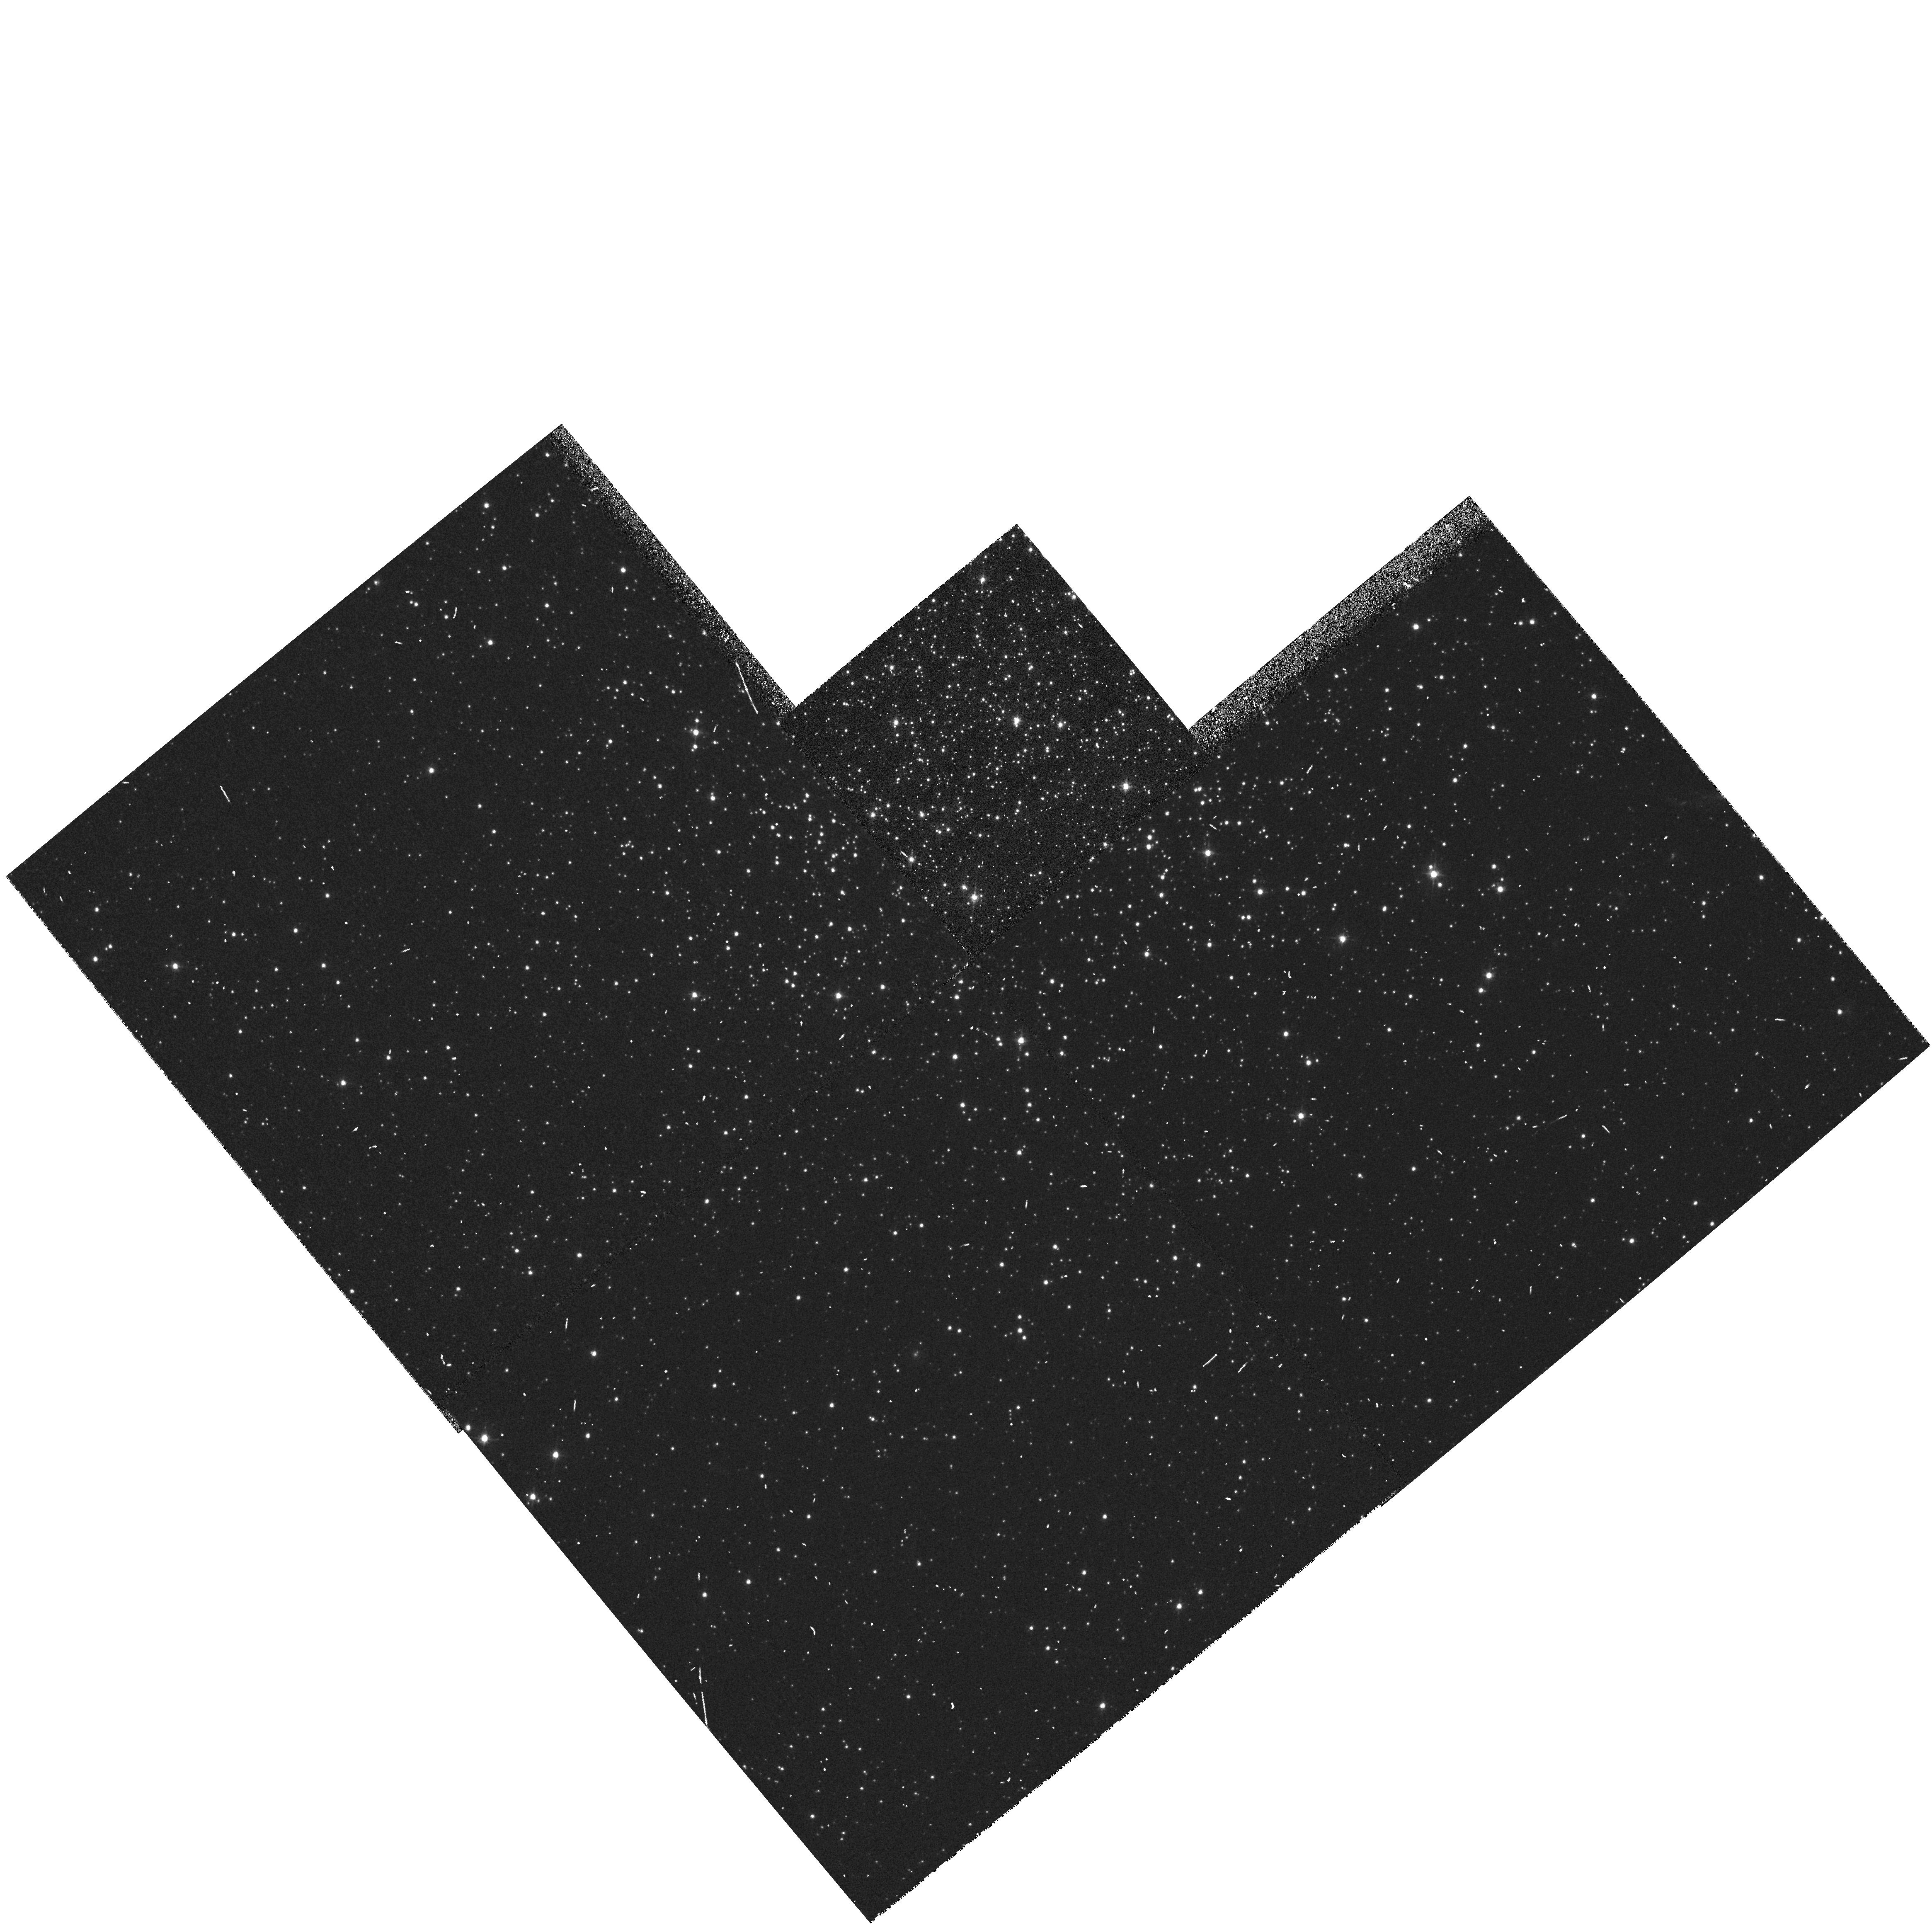
Target: NGC152. Instrument: WFPC2/PC. Filter: F555W. Exposure: 3 min. Observation ID: hst_5475_07_wfpc2_pc_f555w_u26m07

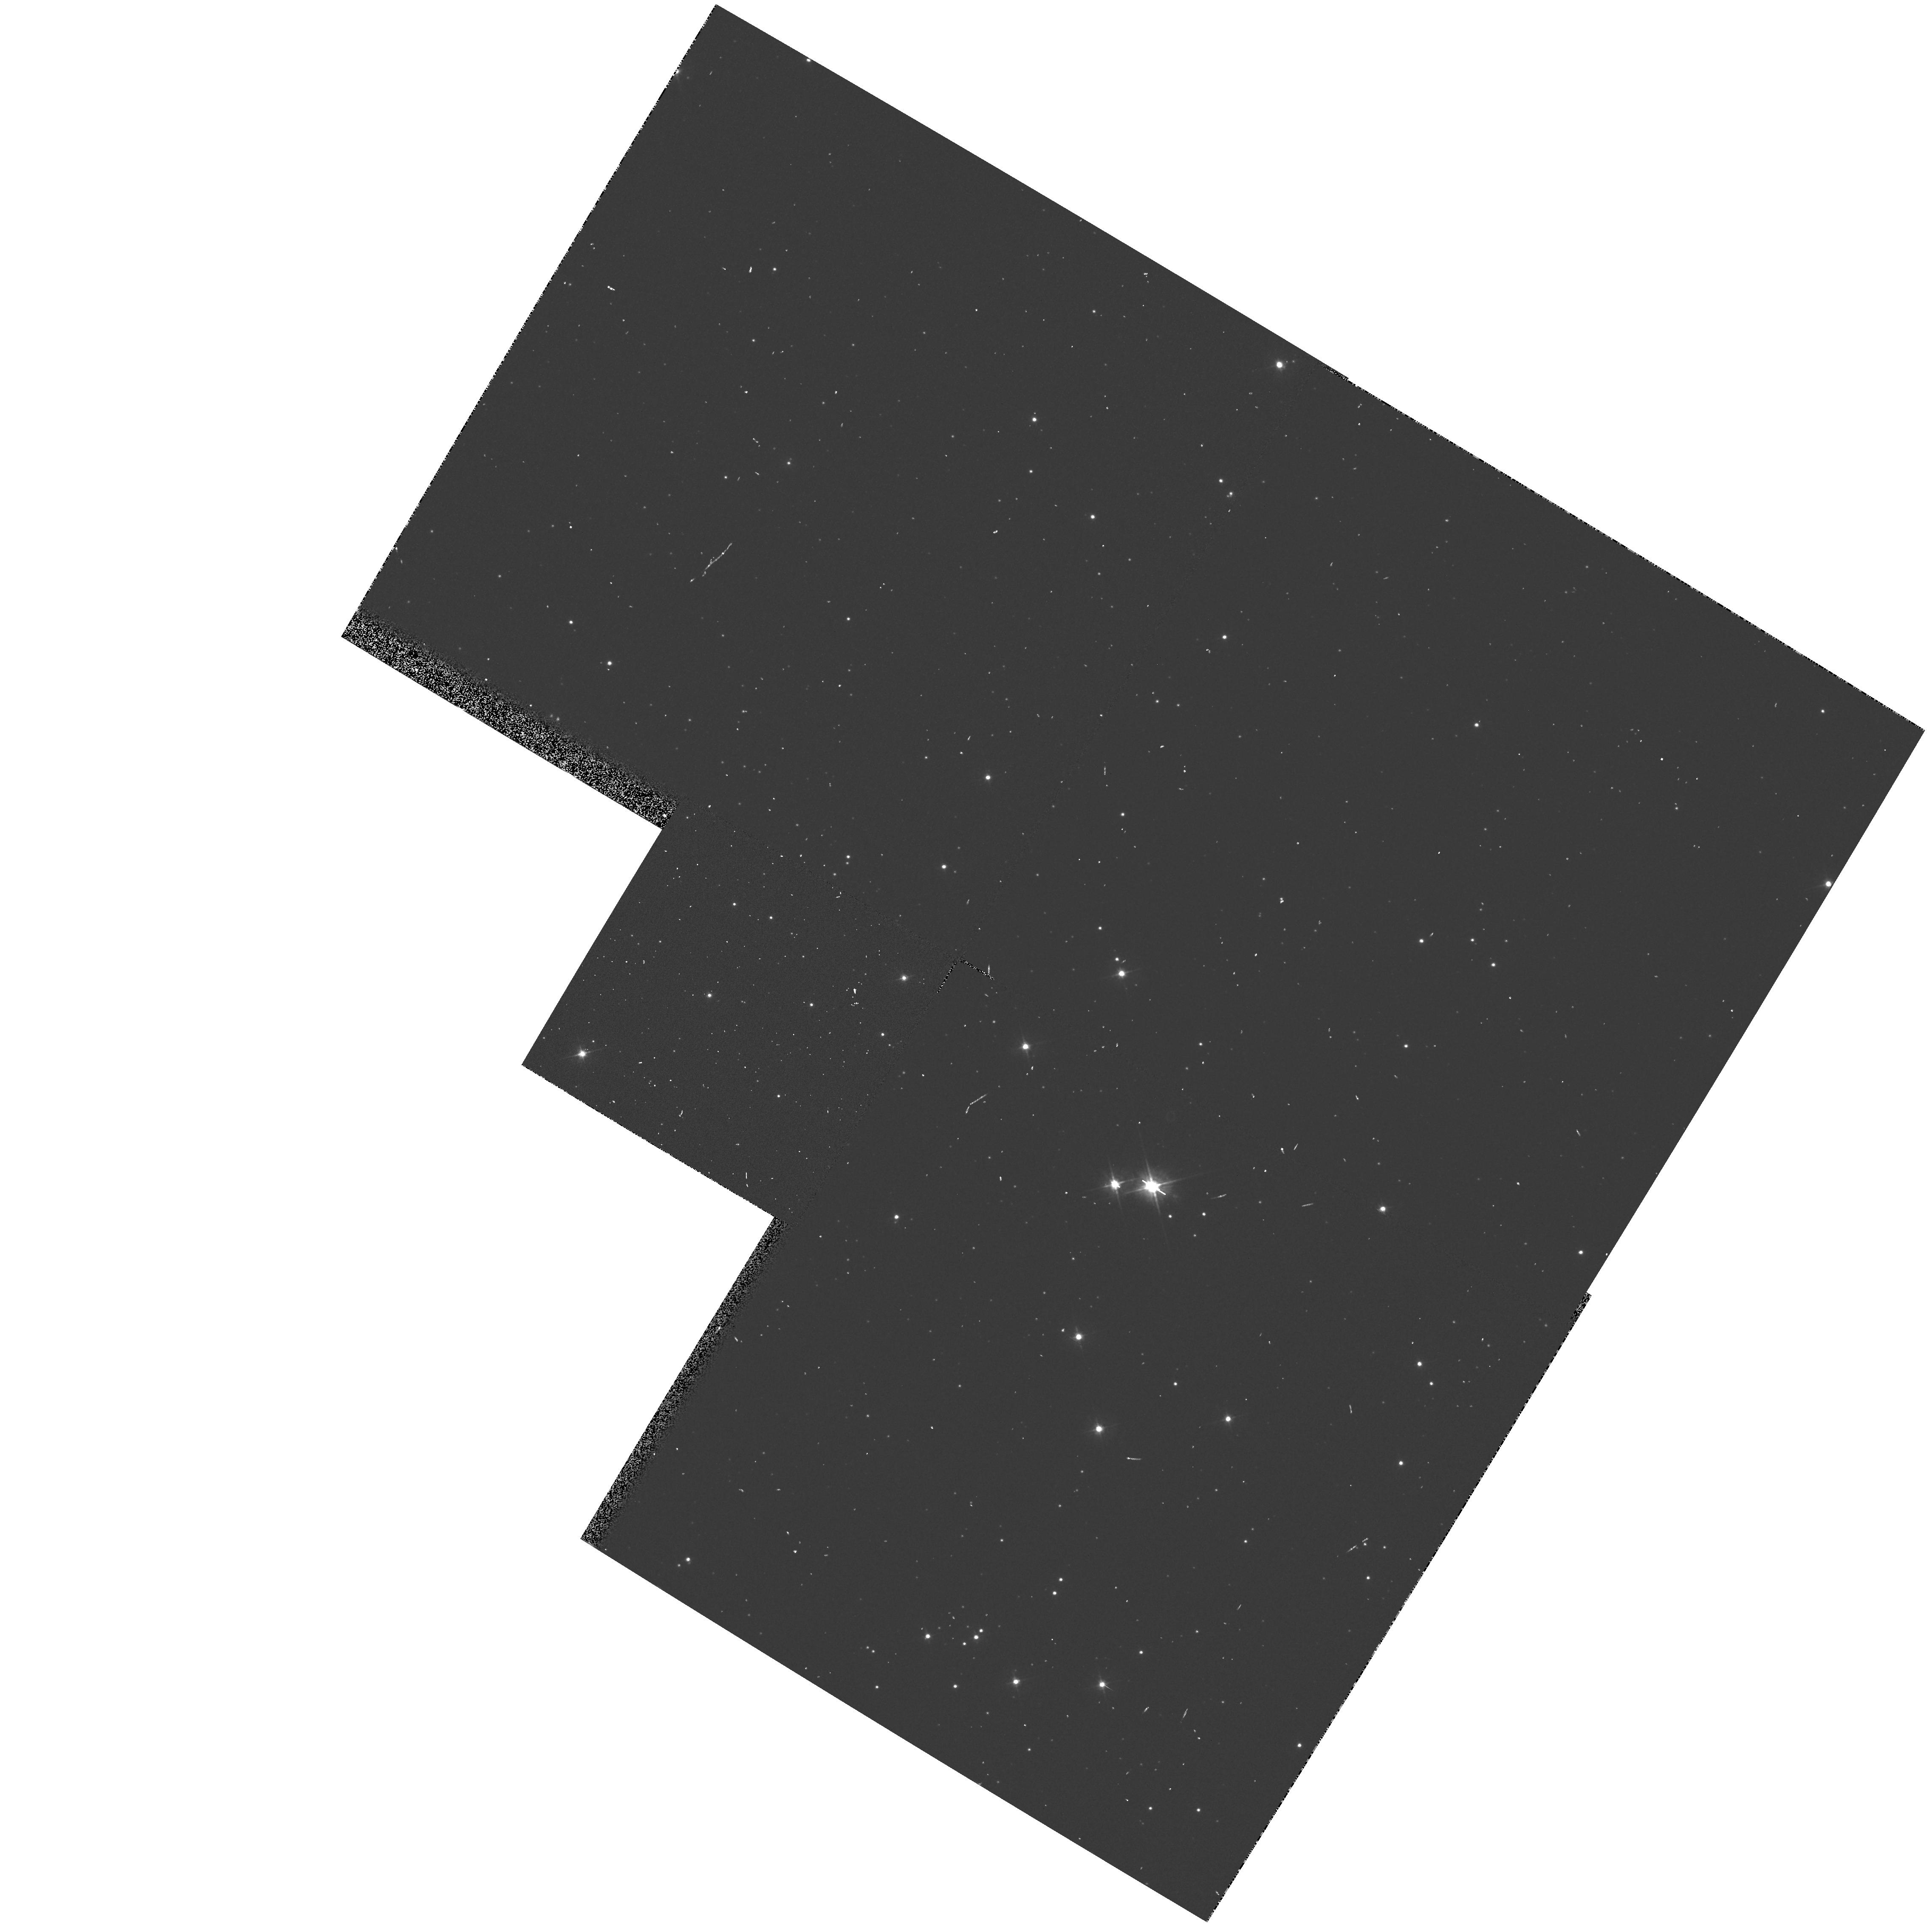
Target: NGC465. Instrument: WFPC2/PC. Filter: F450W. Exposure: 1 min. Observation ID: hst_5475_0c_wfpc2_pc_f450w_u26m0c

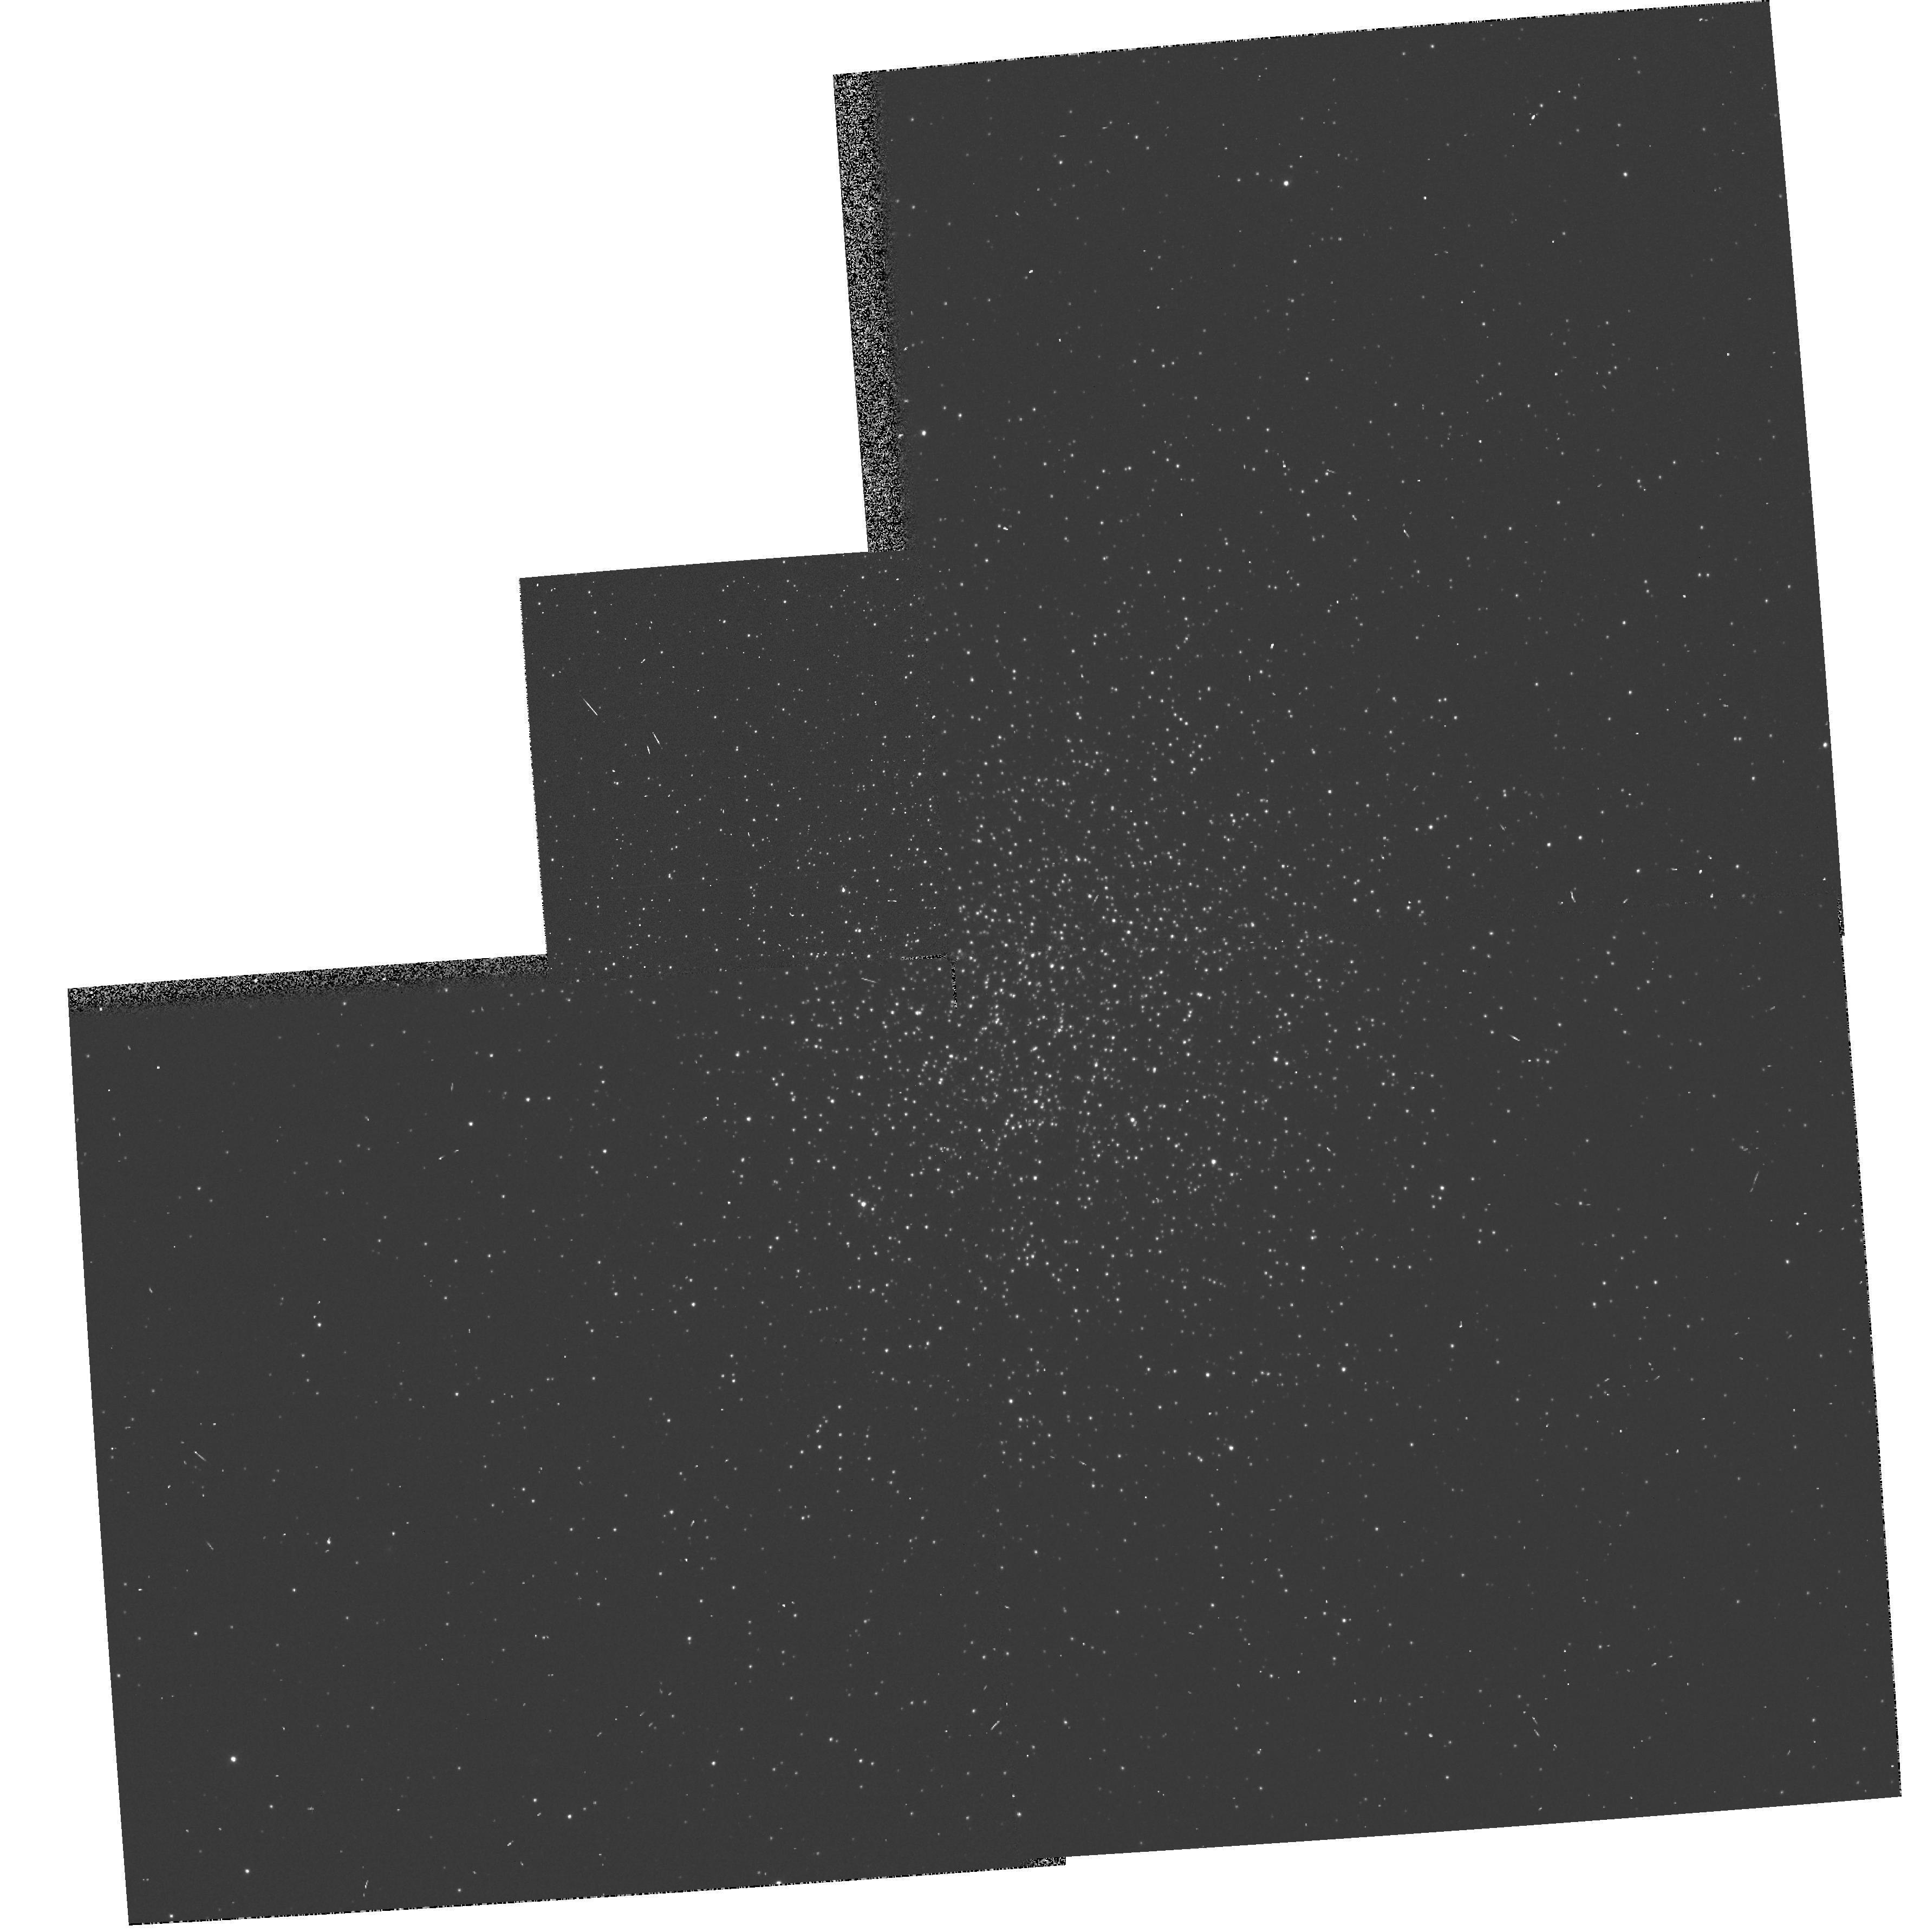
Target: NGC1831. Instrument: WFPC2/PC. Filter: F450W. Exposure: 1 min. Observation ID: hst_5475_10_wfpc2_pc_f450w_u26m10

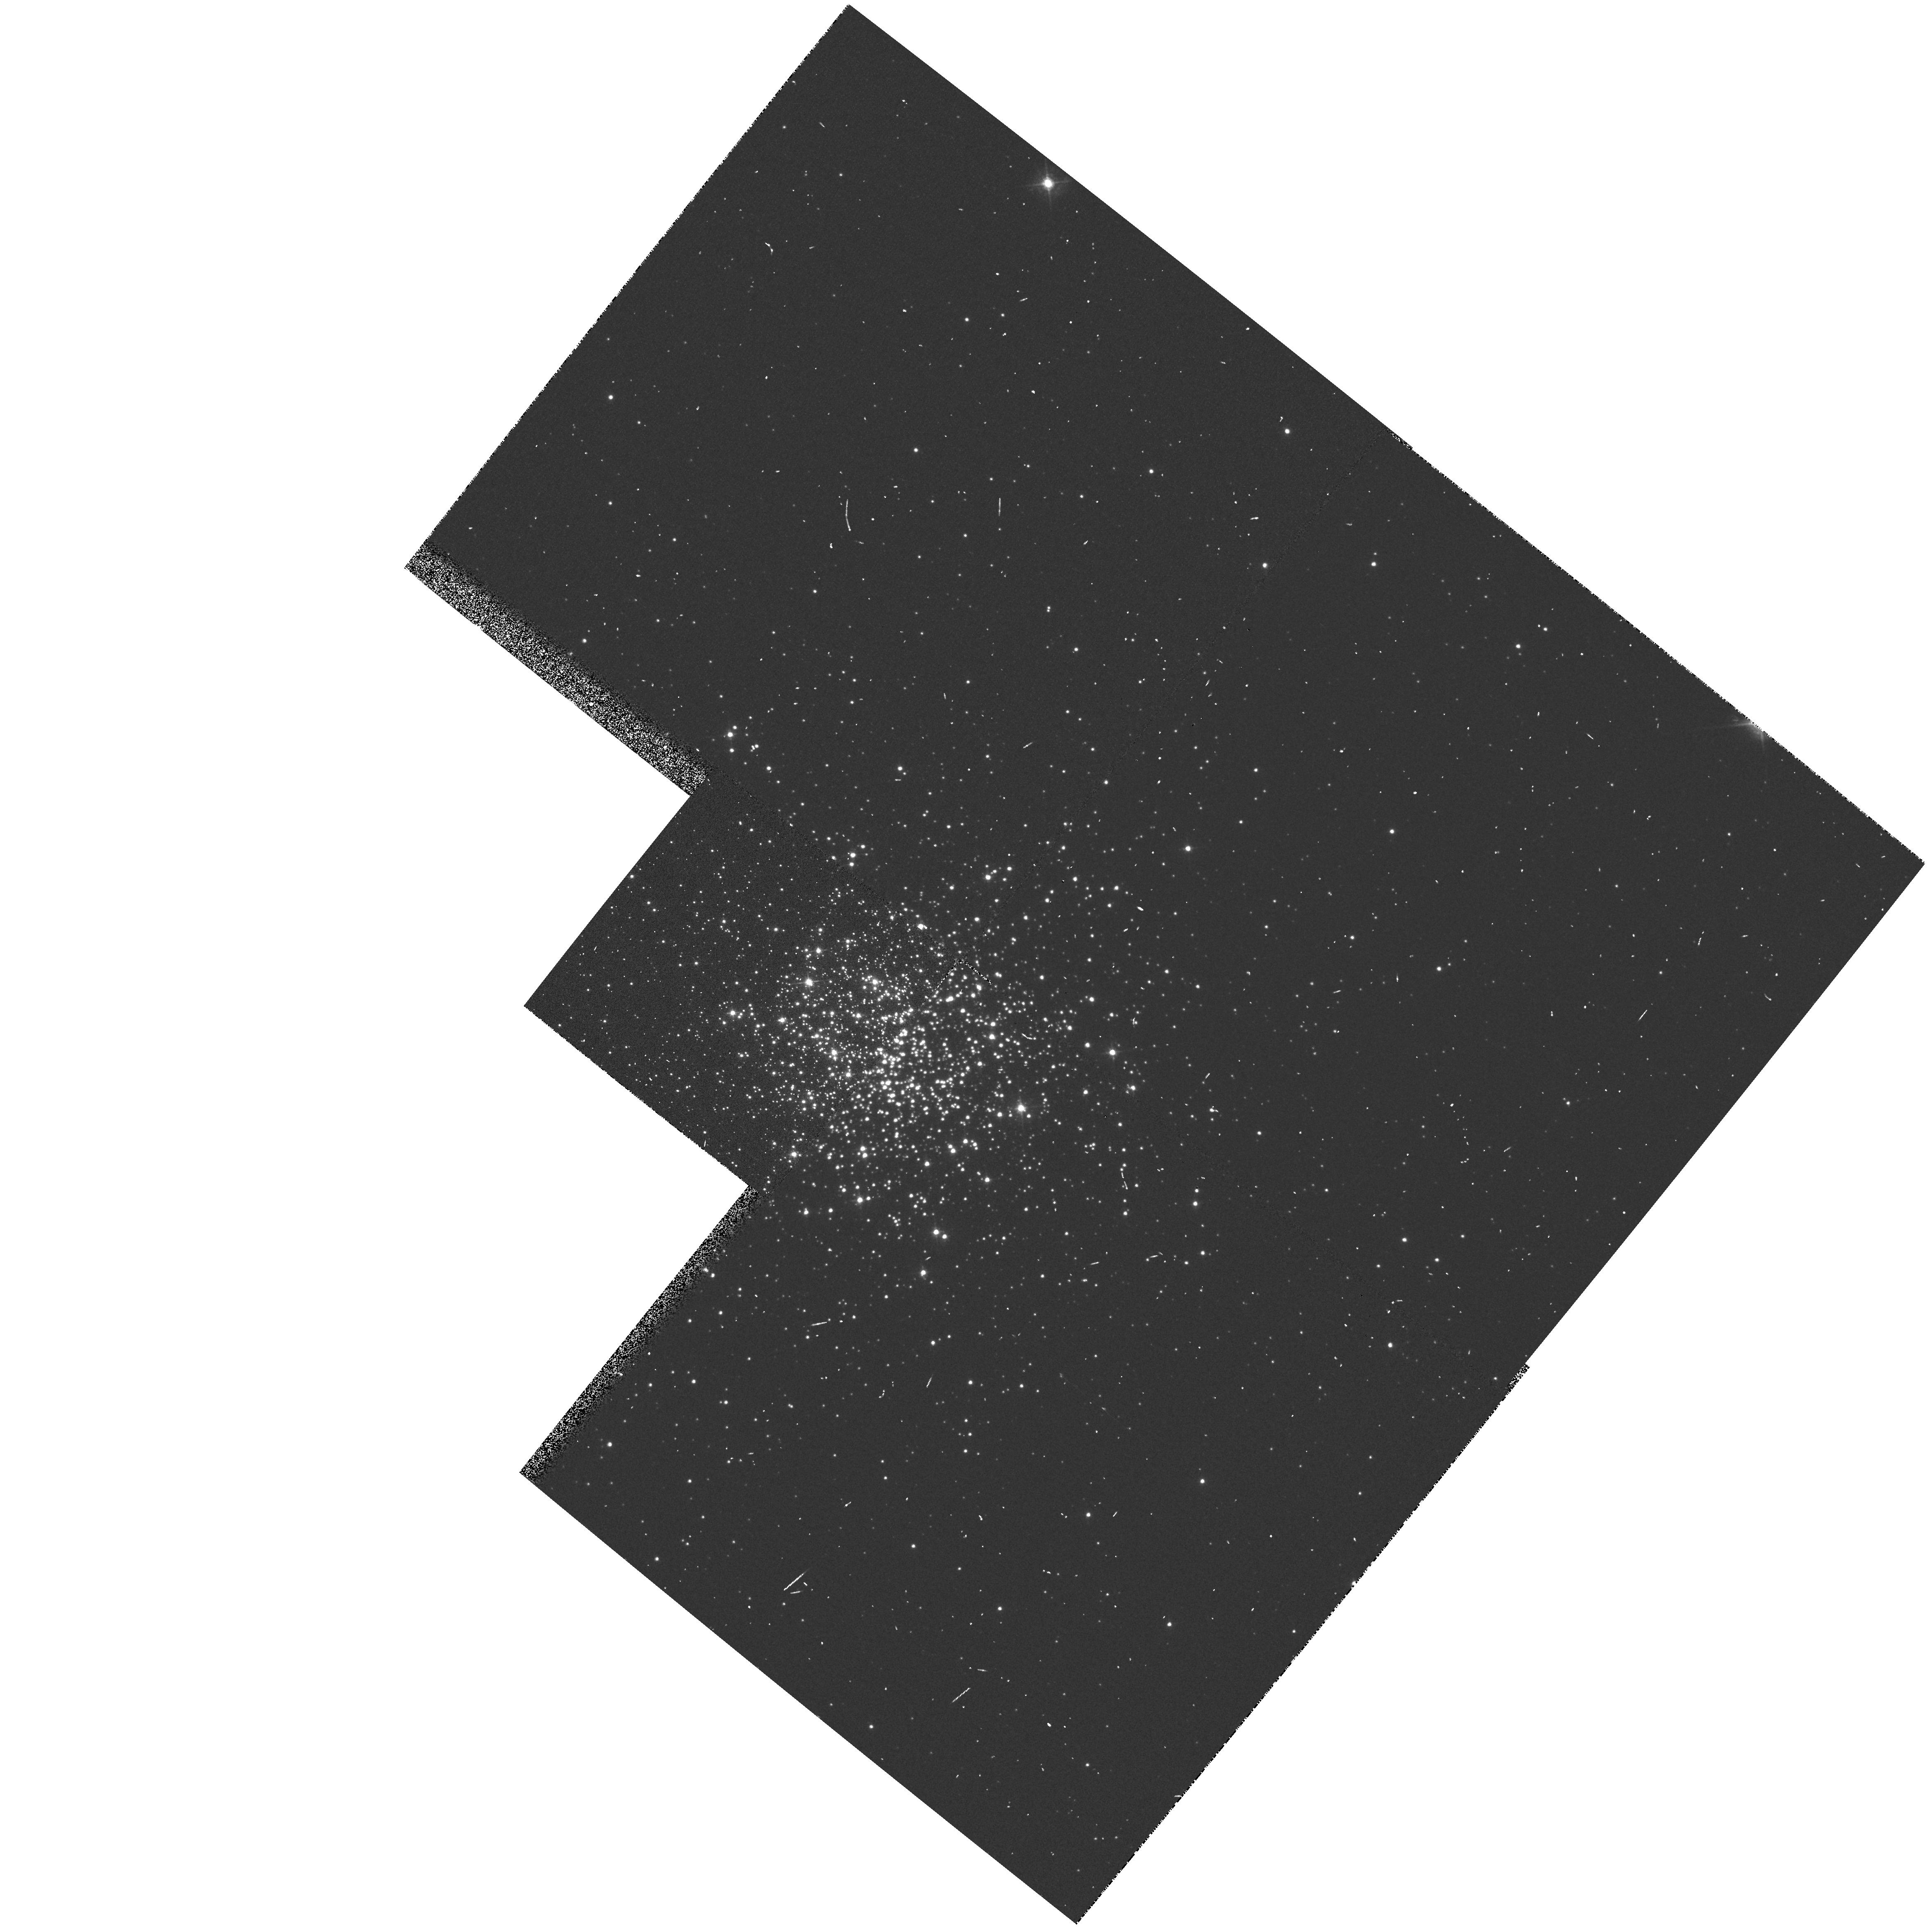
Target: NGC2157. Instrument: WFPC2/PC. Filter: F450W. Exposure: 1 min. Observation ID: hst_5475_19_wfpc2_pc_f450w_u26m19

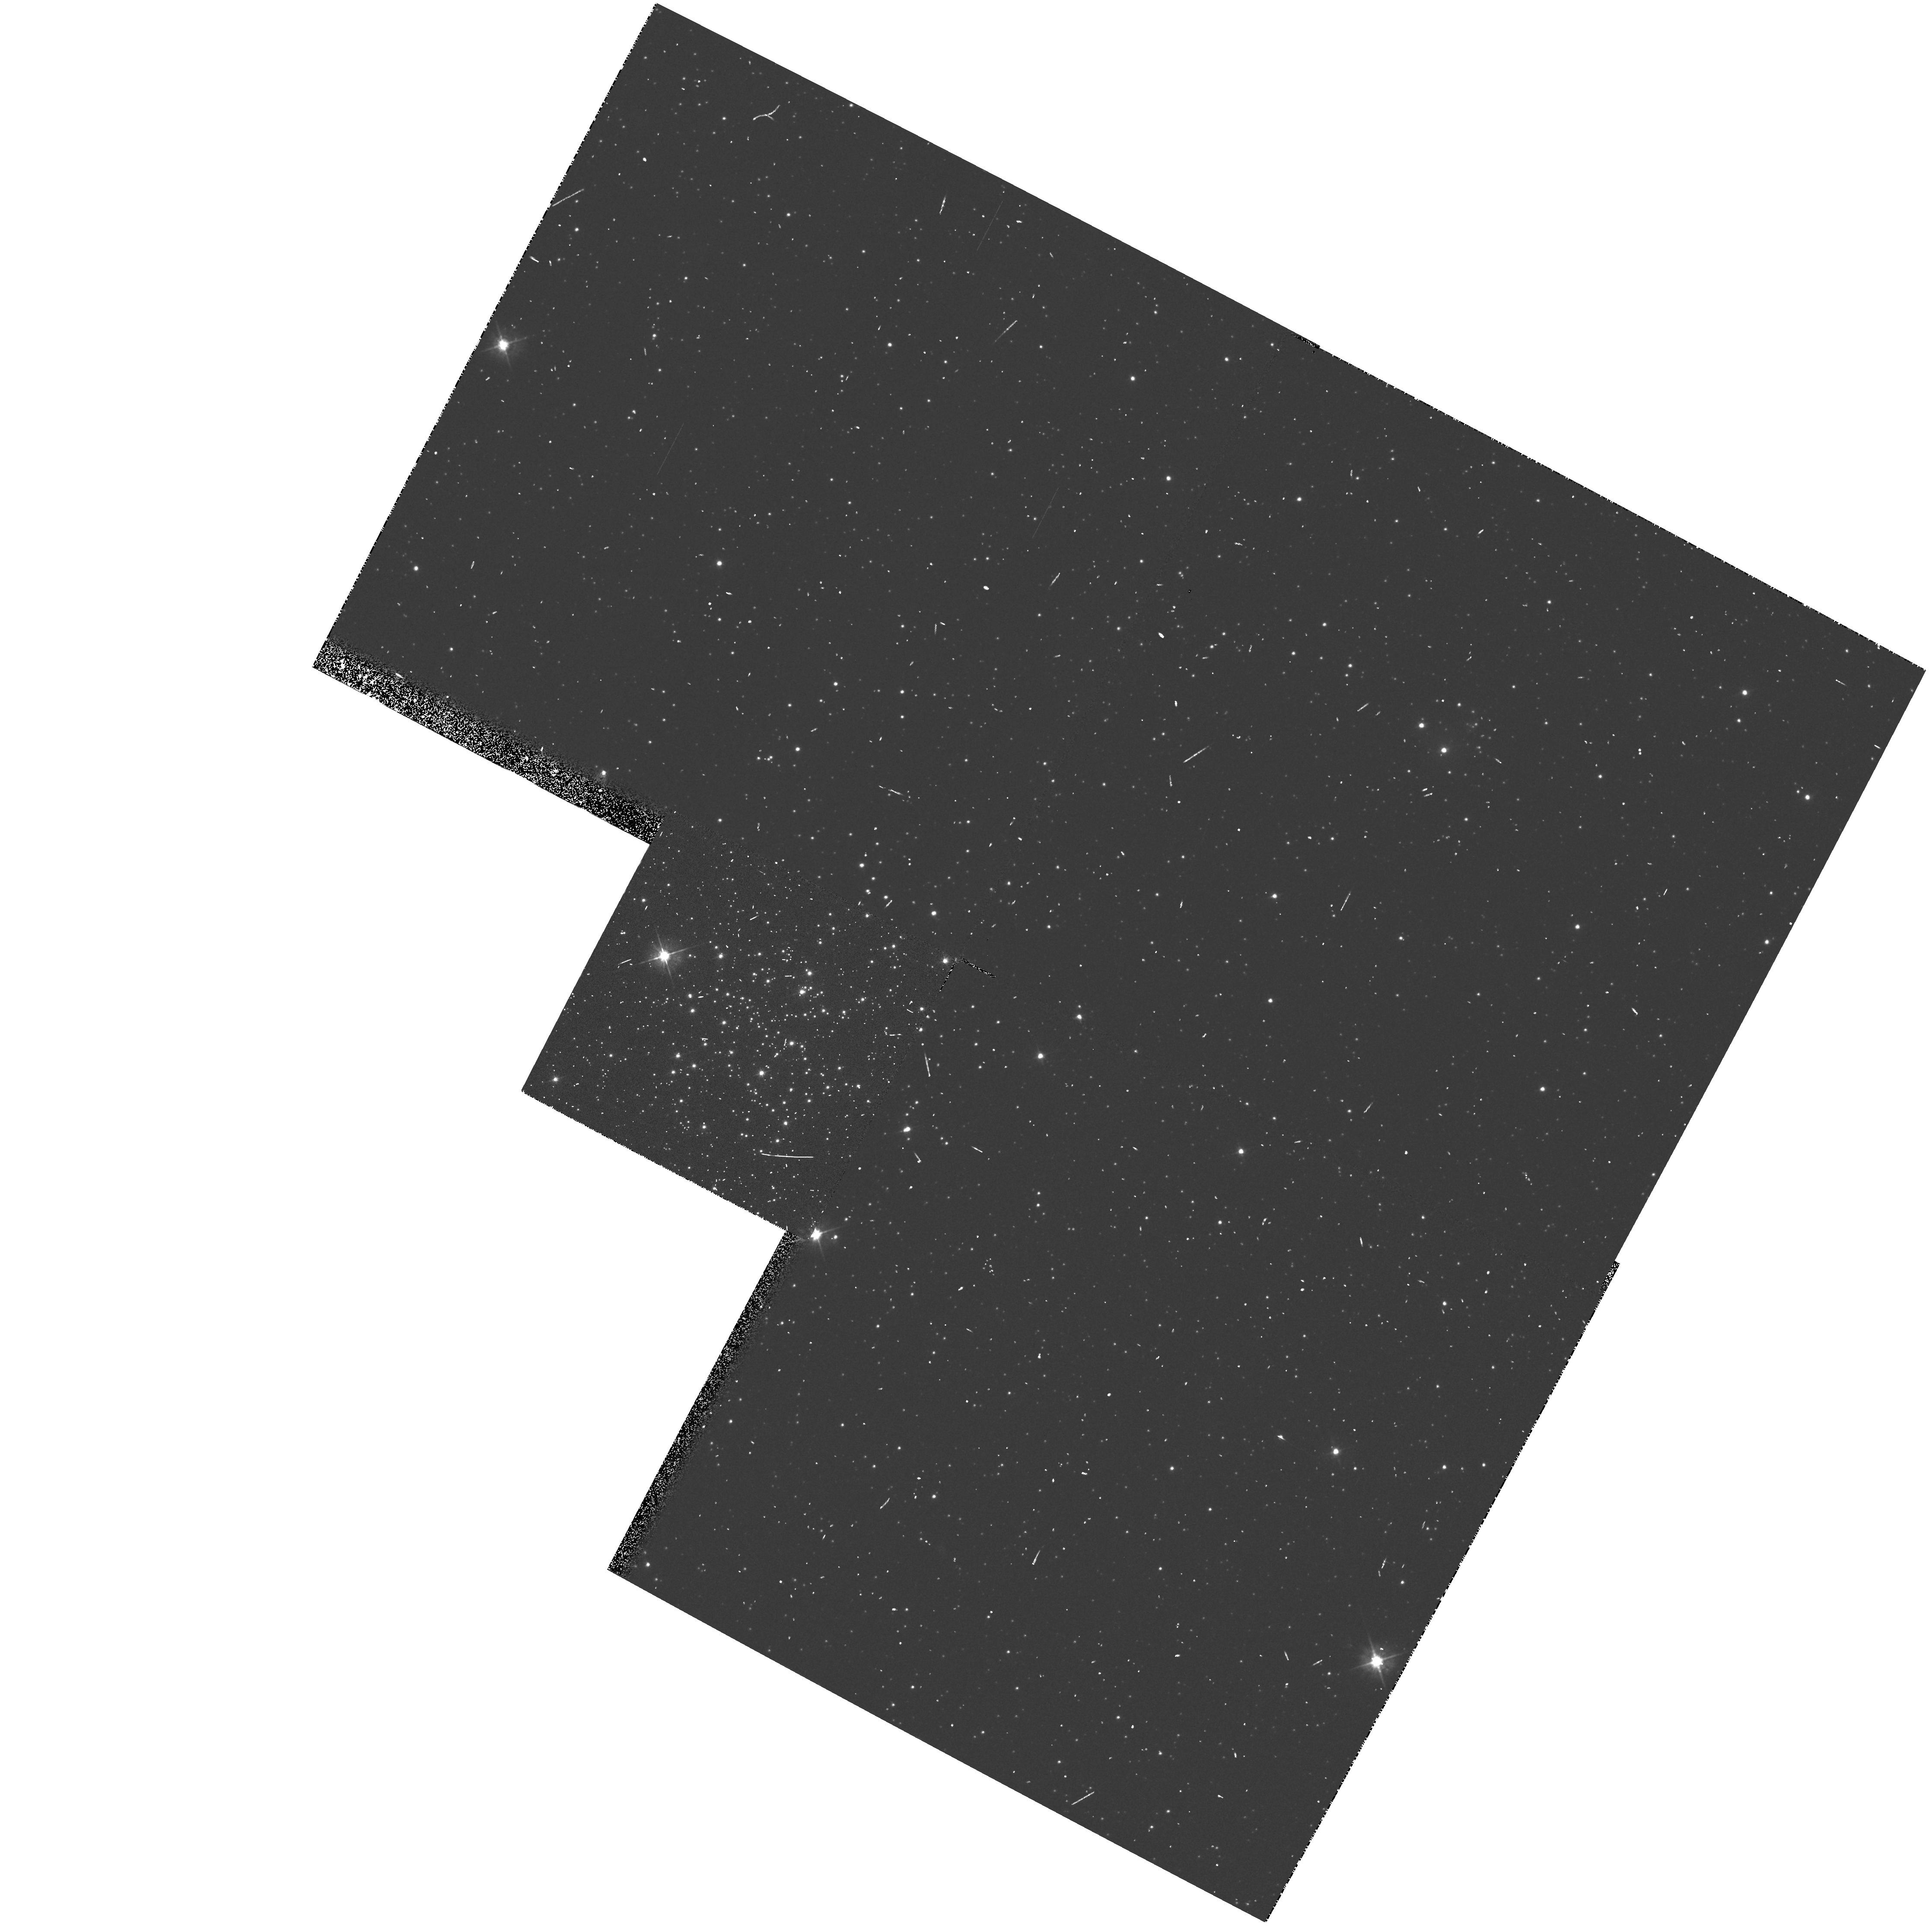
Target: NGC176. Instrument: WFPC2/PC. Filter: F450W. Exposure: 3 min. Observation ID: hst_5475_08_wfpc2_pc_f450w_u26m08

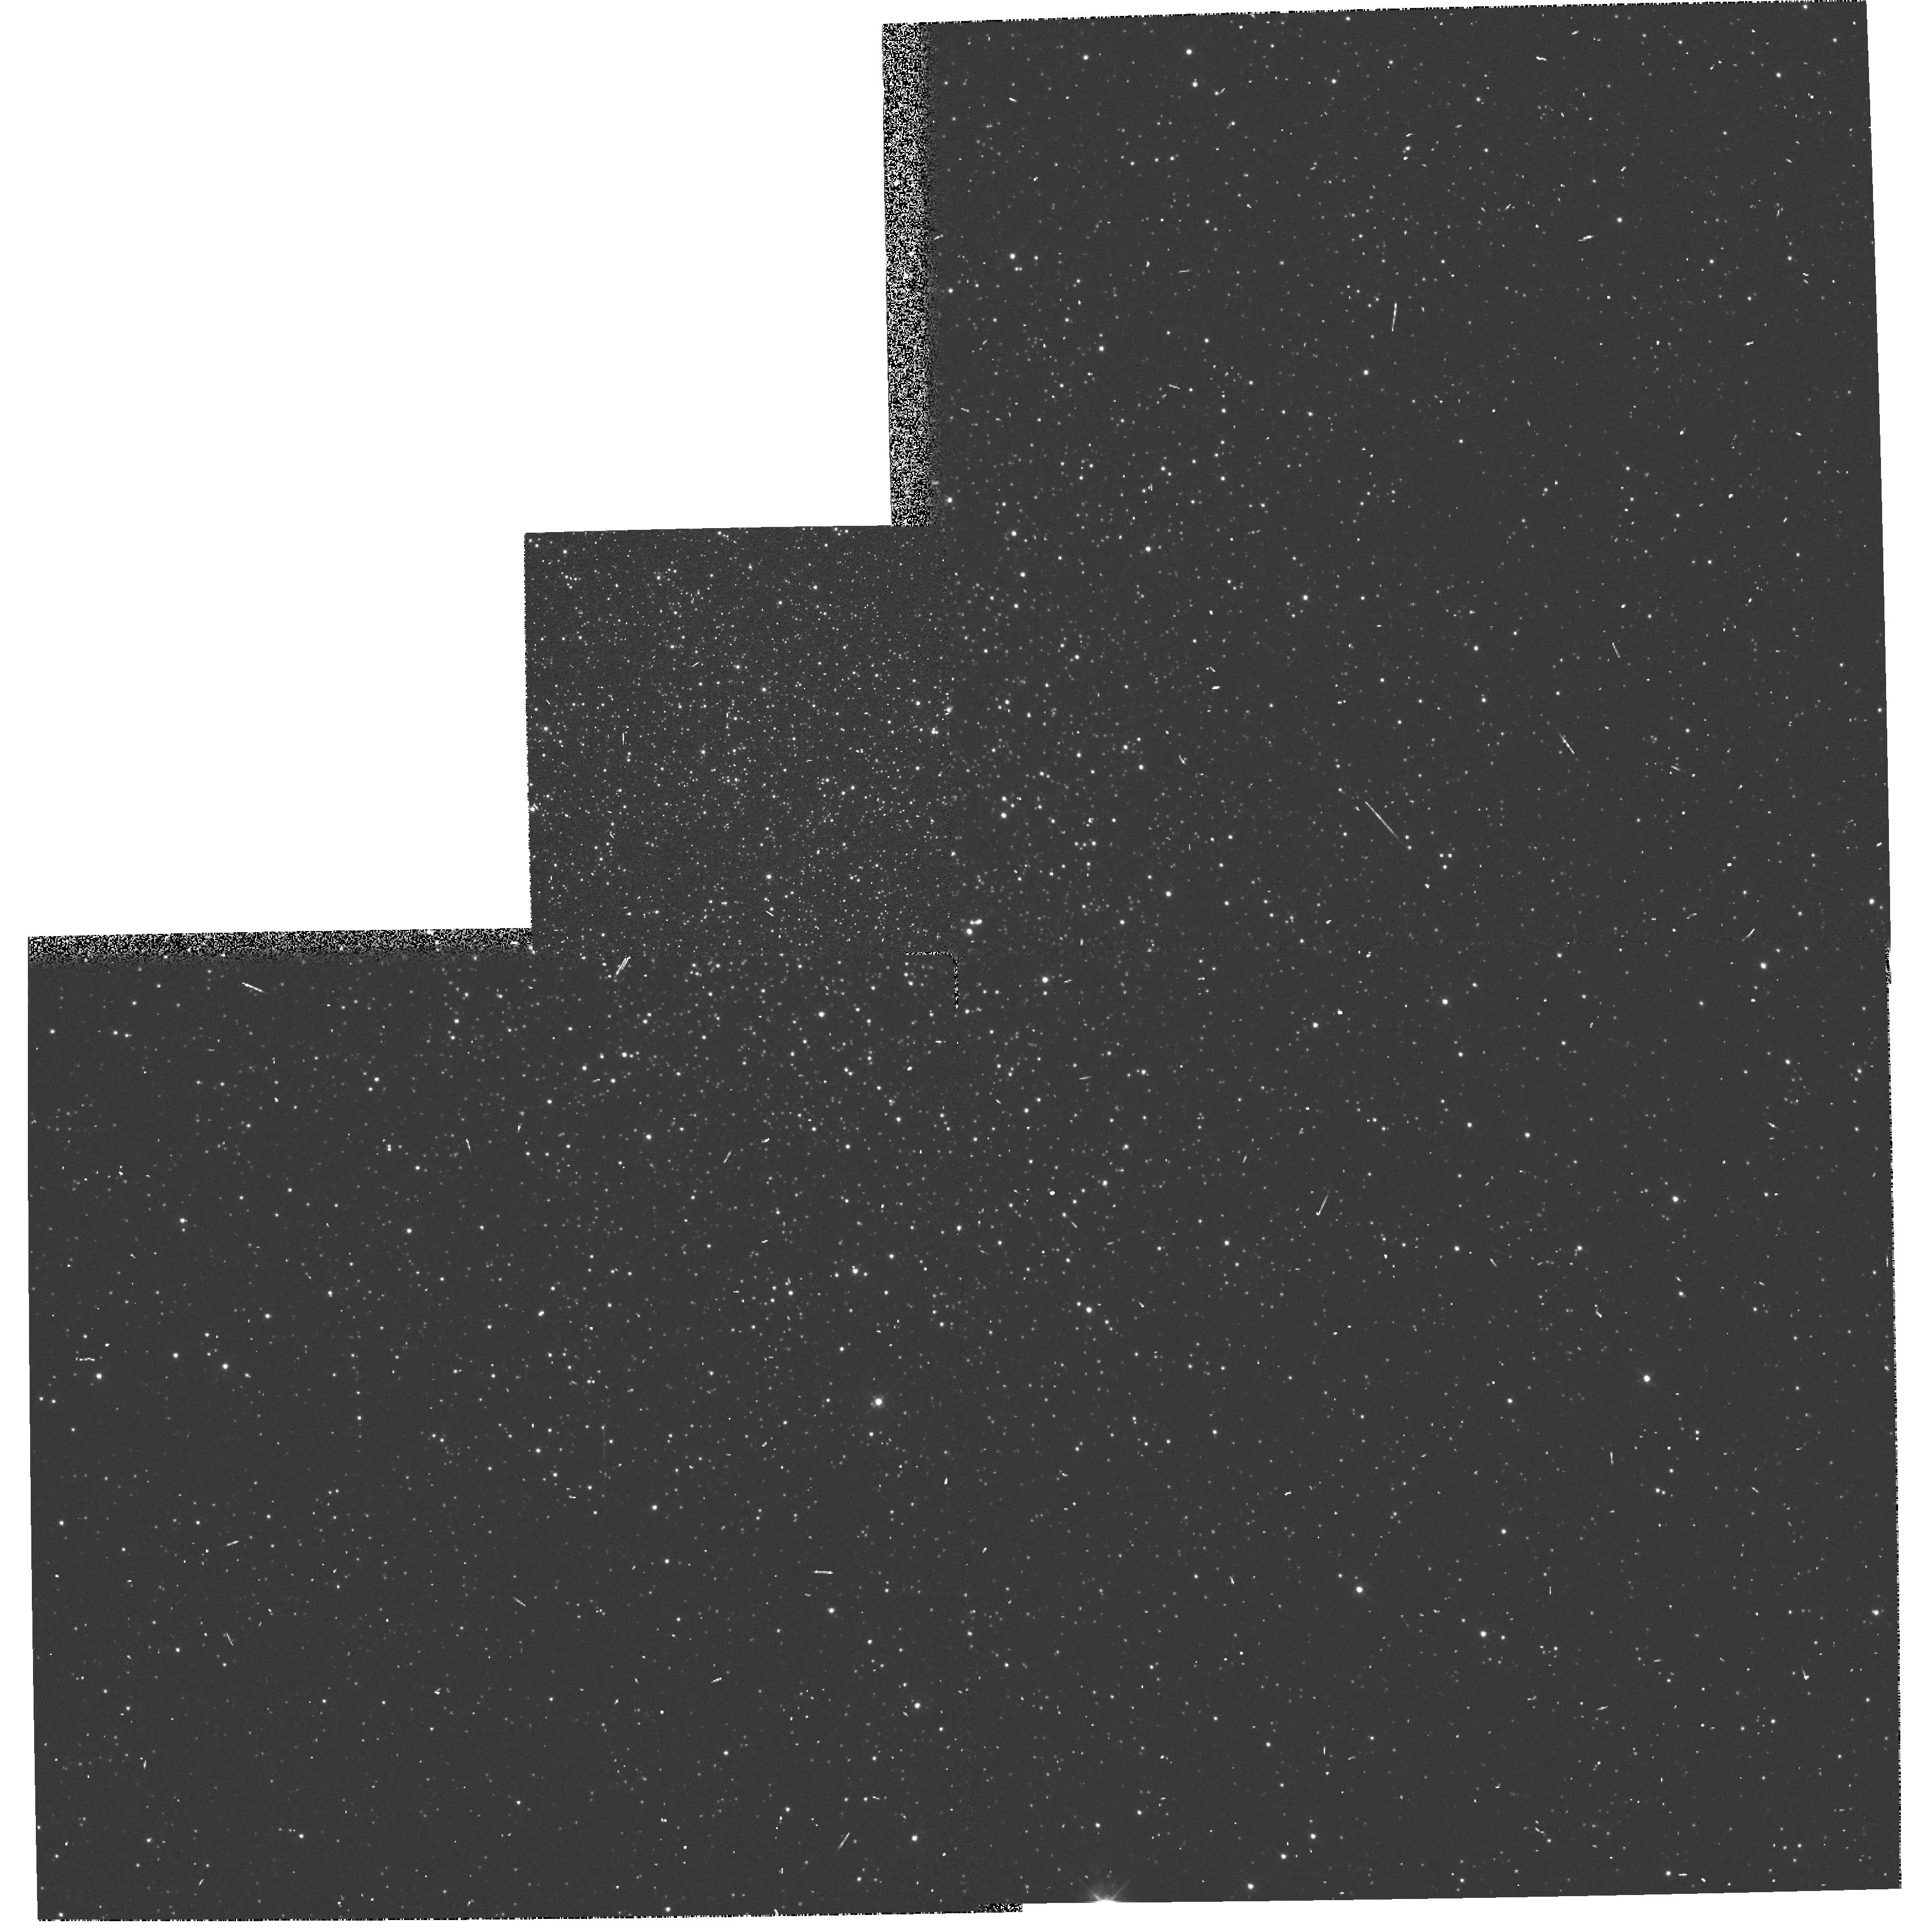
Target: NGC2121. Instrument: WFPC2/PC. Filter: F450W. Exposure: 4 min. Observation ID: hst_5475_0x_wfpc2_pc_f450w_u26m0x

A SNAPSHOT SURVEY FOR BLUE STRAGGLERS IN MAGELLANIC CLUSTER CORES CYCLE4HIGH (PI: Shara, Michael)

HST has helped to demonstrate that Blue Stragglers concentrate strongly towards the centers of Galactic globular clusters. We are proposing to use HST in "snapshot" mode to determine whether Blue Stragglers also exist in large numbers in the populous Magellanic Cloud clusters; whether they, too, congregate in their cluster cores; and how the numbers and central distribution vary with cluster conentration and age. The same images' color-magnitude diagrams will be used to search for binaries in the populous clusters, and to determine if the dearth of red giants in Galactic globular cores is also seen in the cloud clusters. Our sample of clusters will be chosen to span a wide